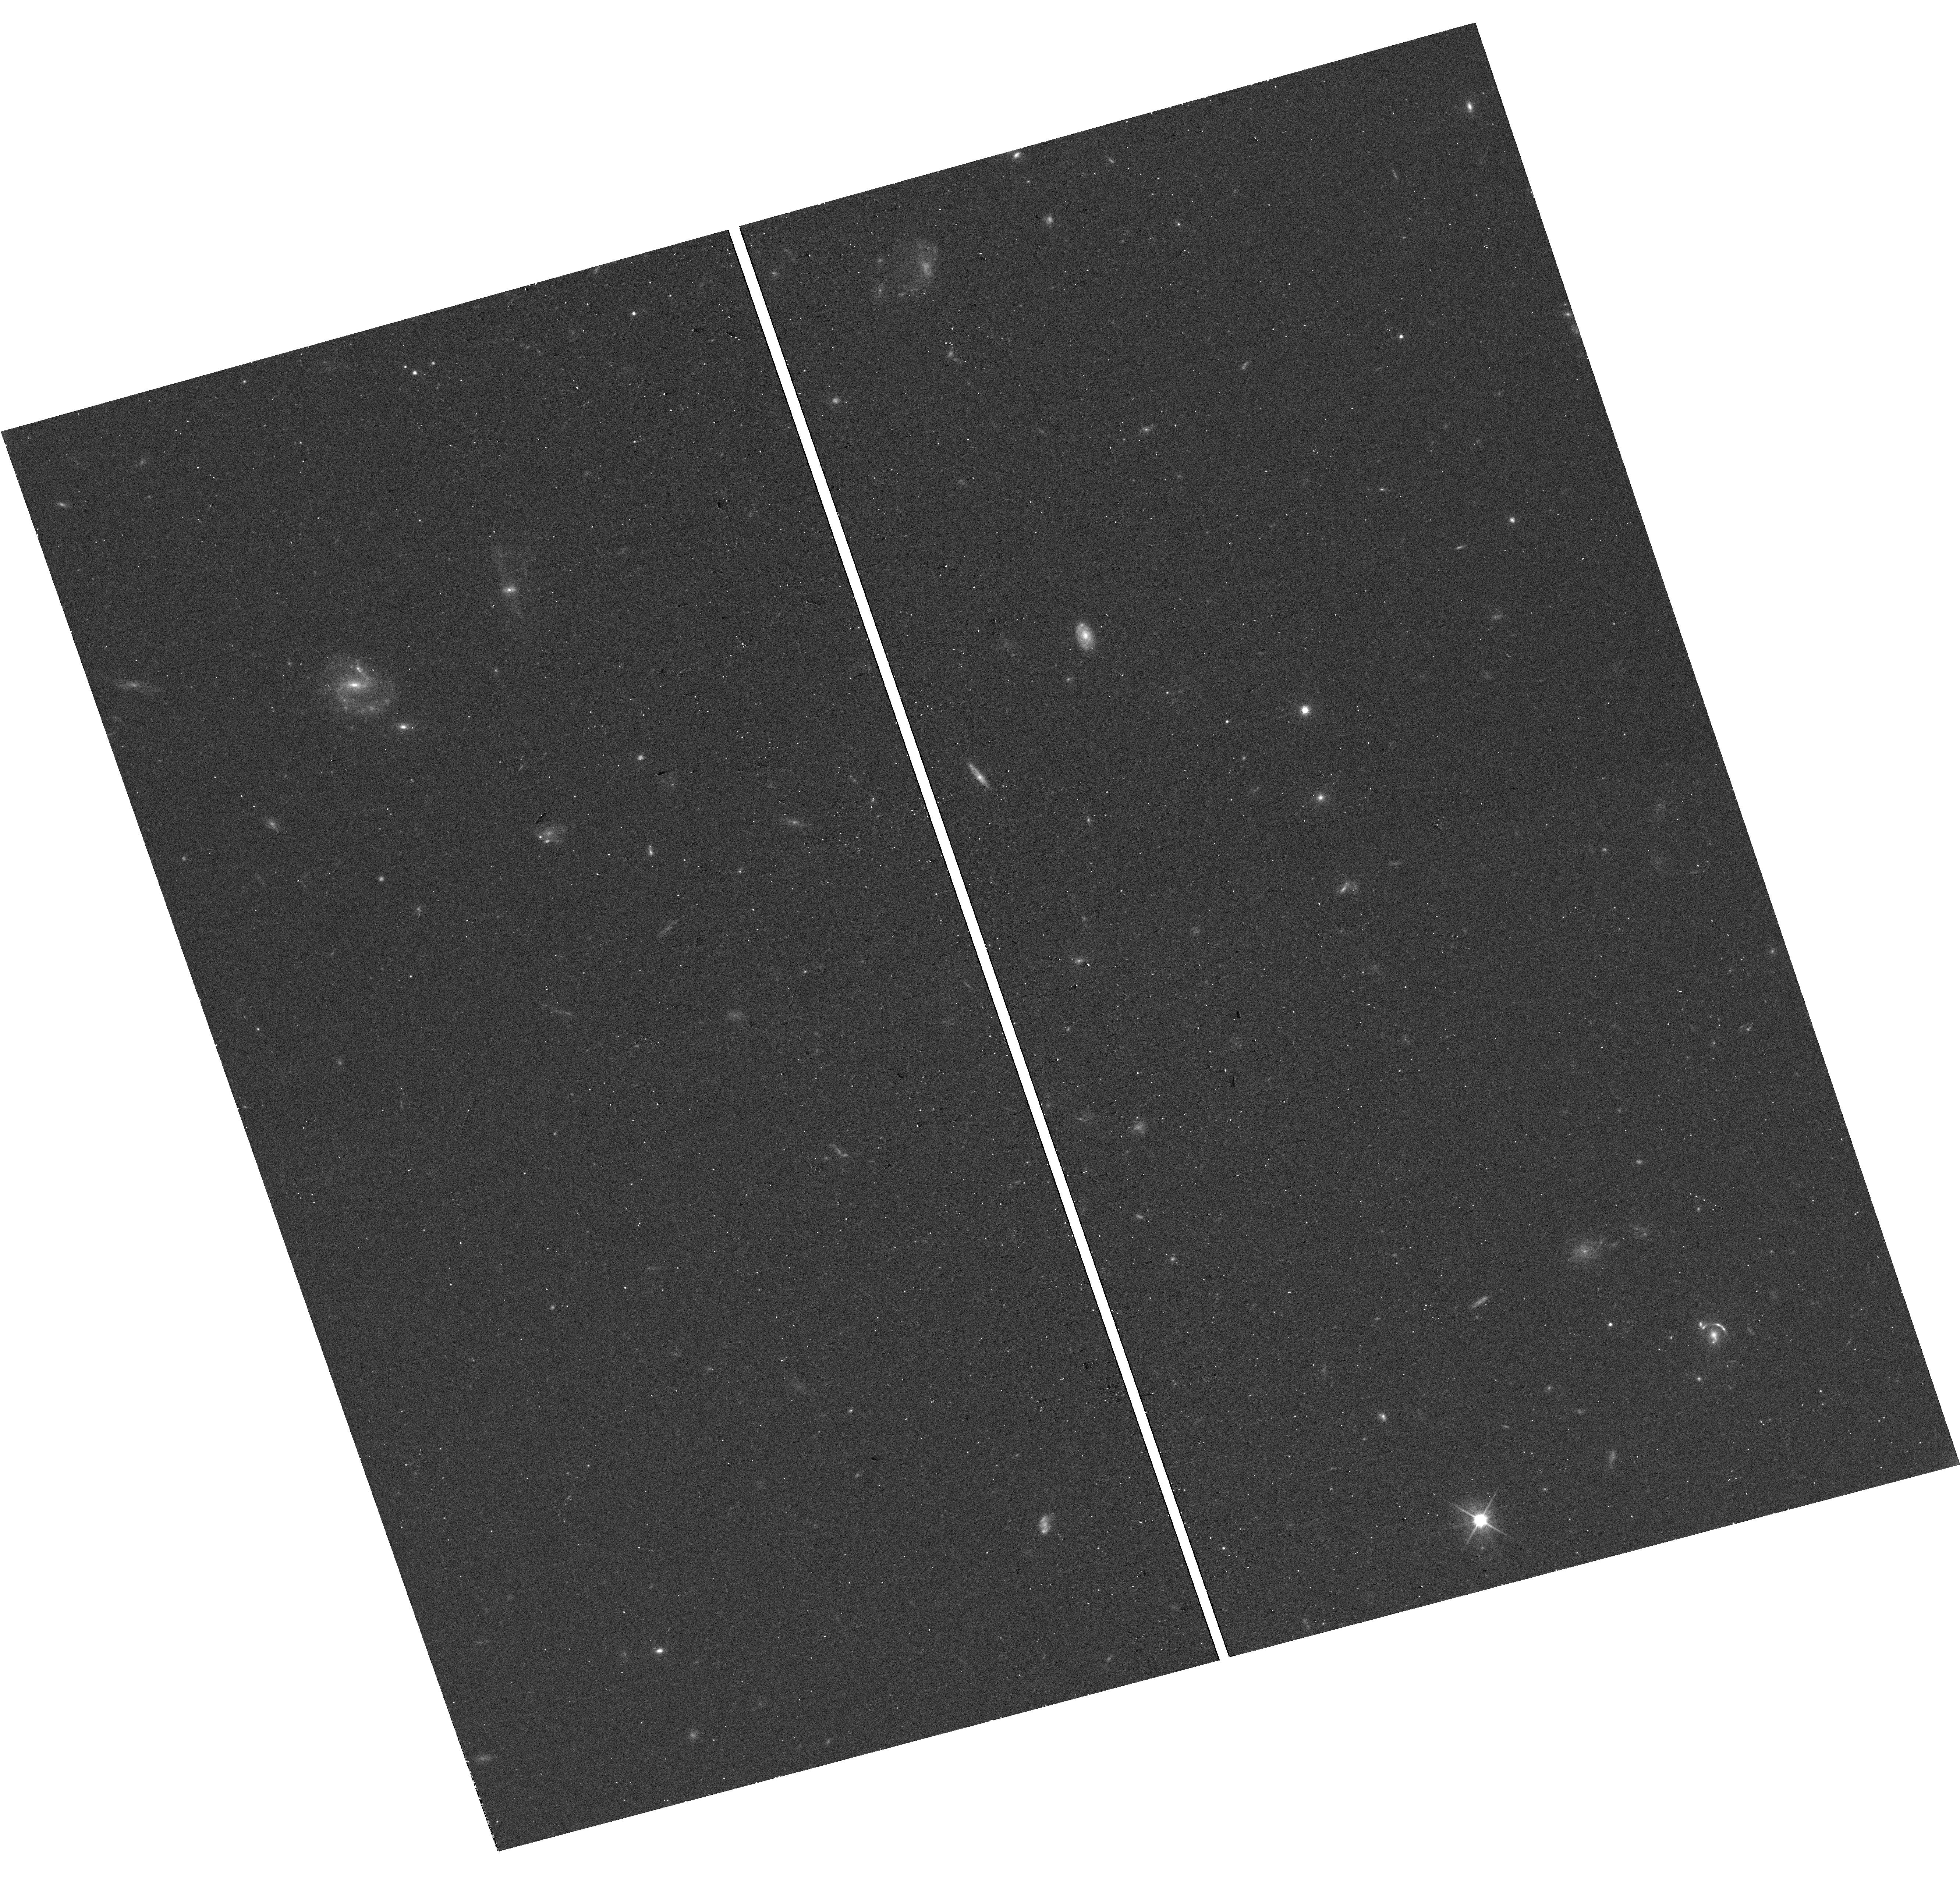
Target: DESI-188.3339+14.1325
Instrument: WFC3/UVIS
Filter: F606W
Exposure: 12 min
Observation ID: hst_18085_72_wfc3_uvis_f606w_ifpi72

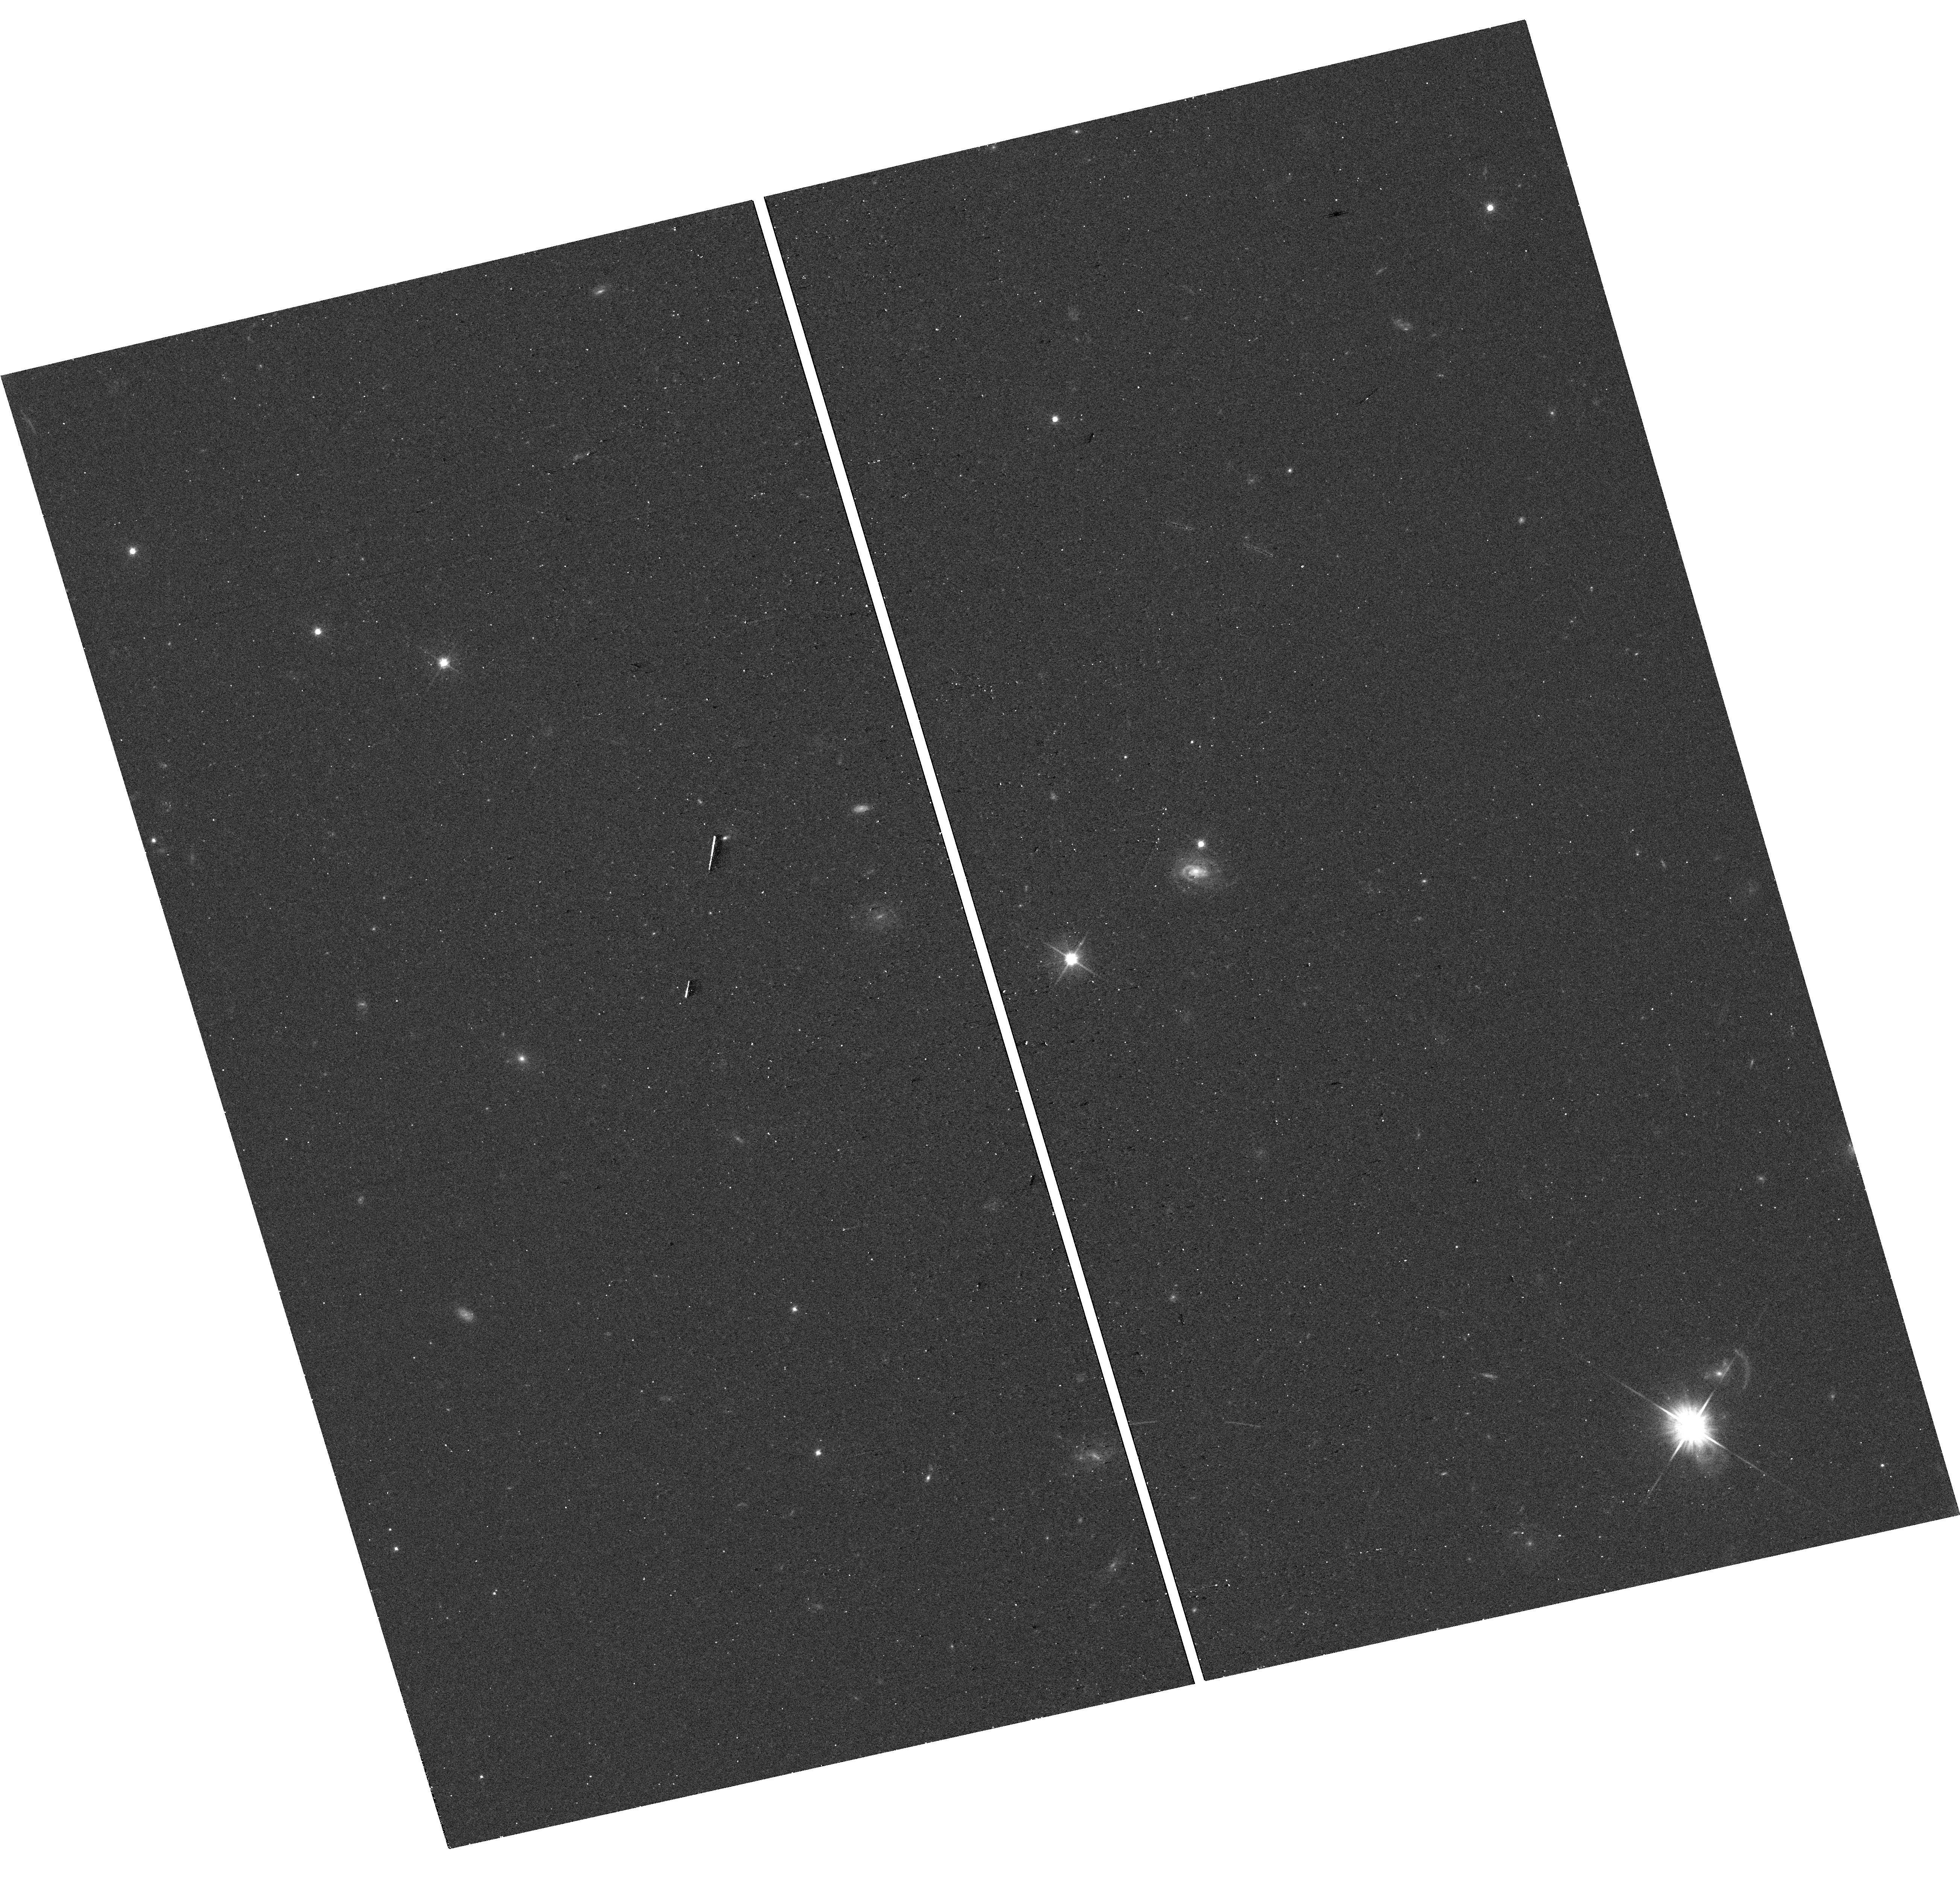
Target: DESI-343.6269-00.5317
Instrument: WFC3/UVIS
Filter: F606W
Exposure: 12 min
Observation ID: hst_18085_b4_wfc3_uvis_f606w_ifpib4

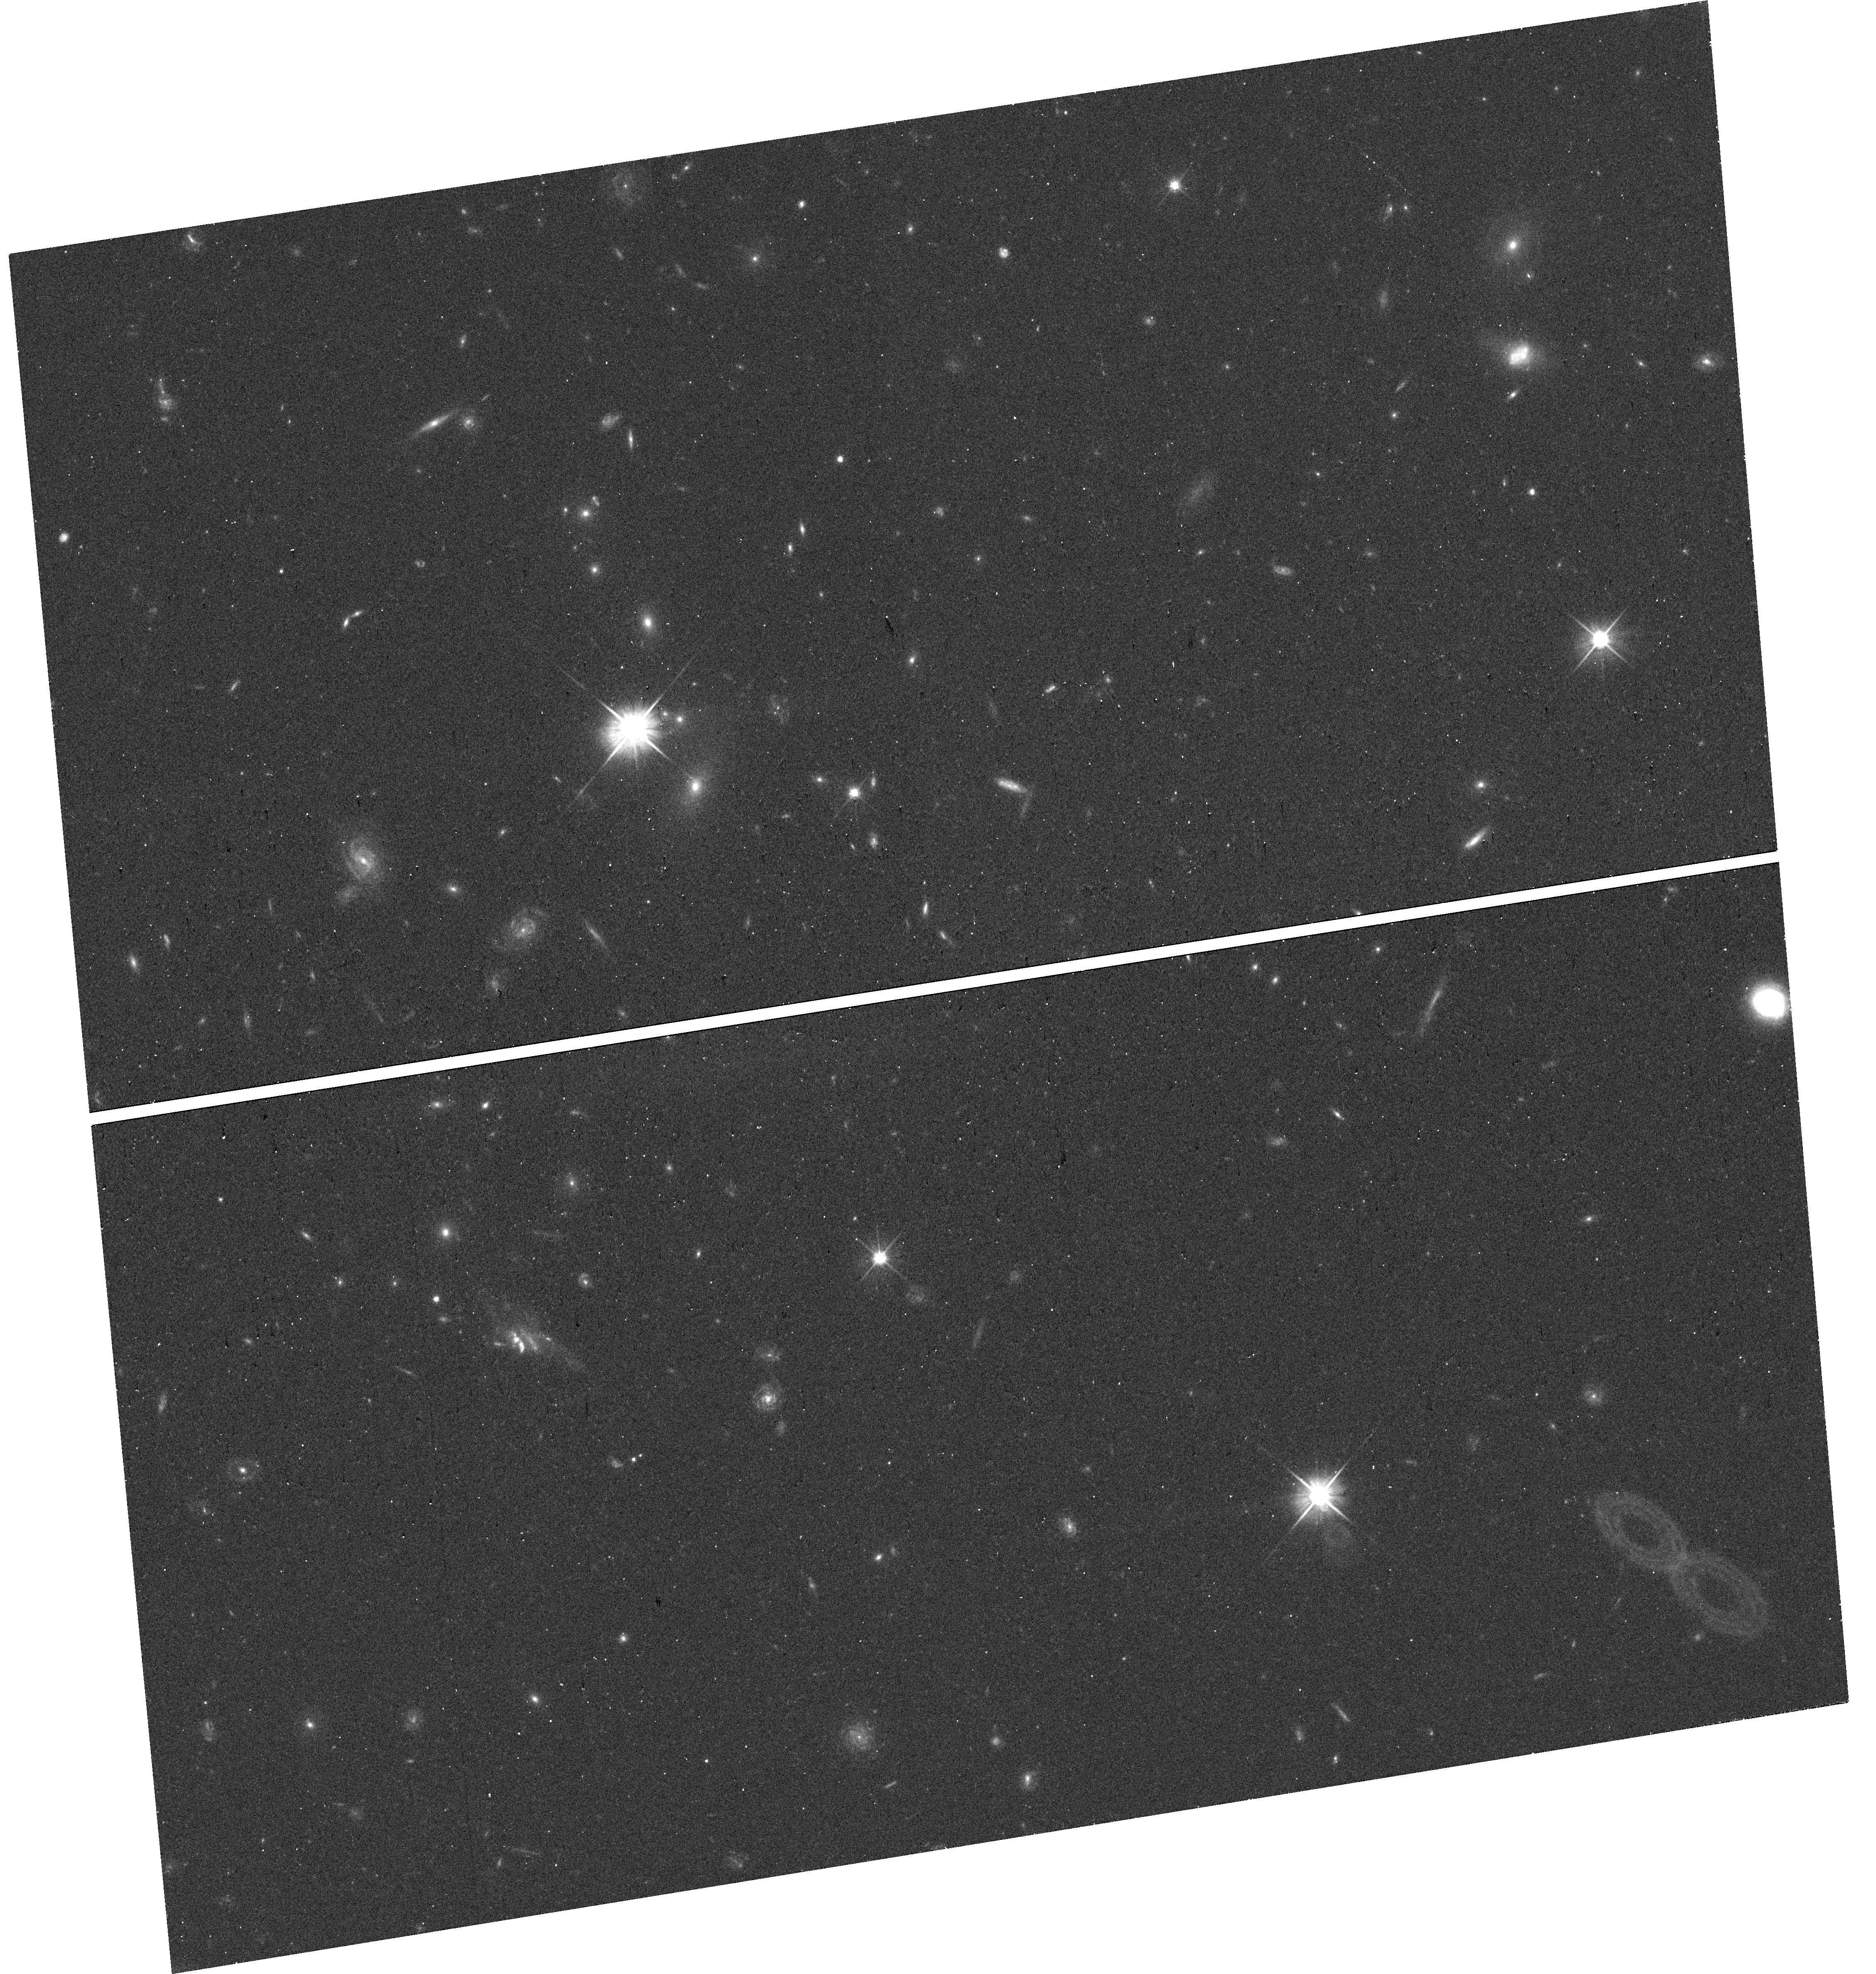
Target: DESI-137.7780+07.3089
Instrument: WFC3/UVIS
Filter: F606W
Exposure: 12 min
Observation ID: hst_18085_46_wfc3_uvis_f606w_ifpi46

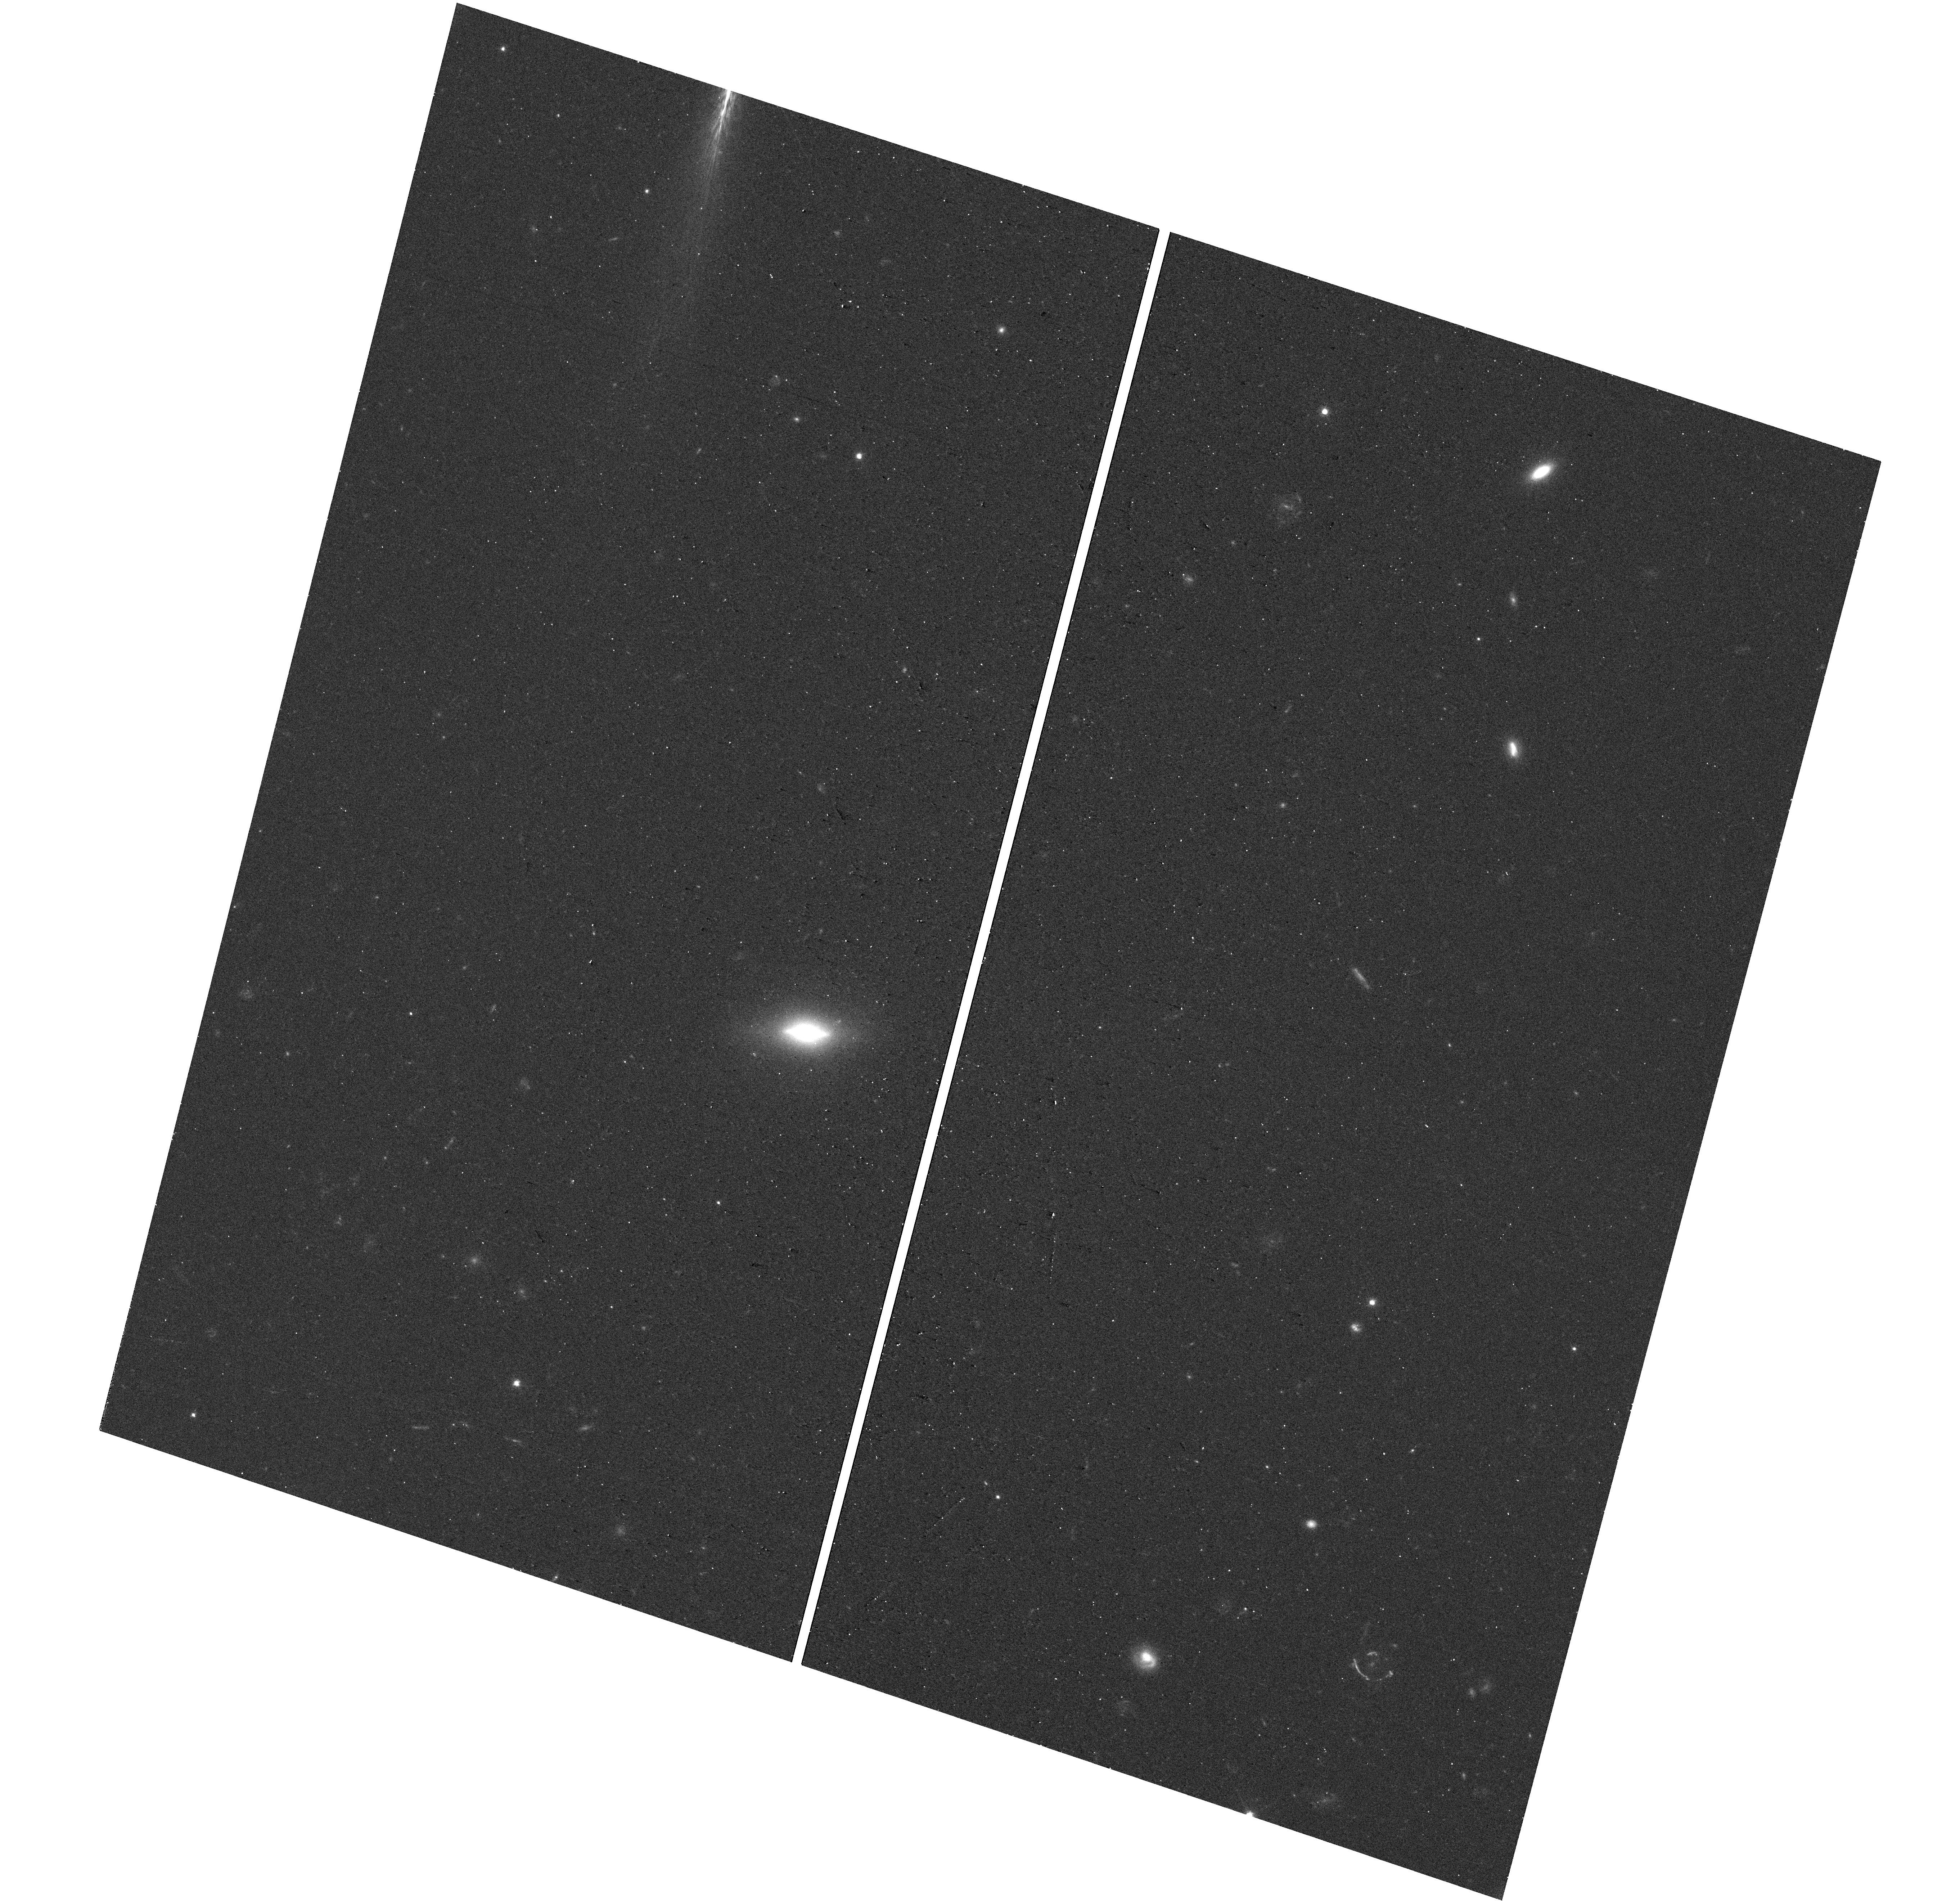
Target: DESI-177.0183+29.4844
Instrument: WFC3/UVIS
Filter: F606W
Exposure: 12 min
Observation ID: hst_18085_67_wfc3_uvis_f606w_ifpi67

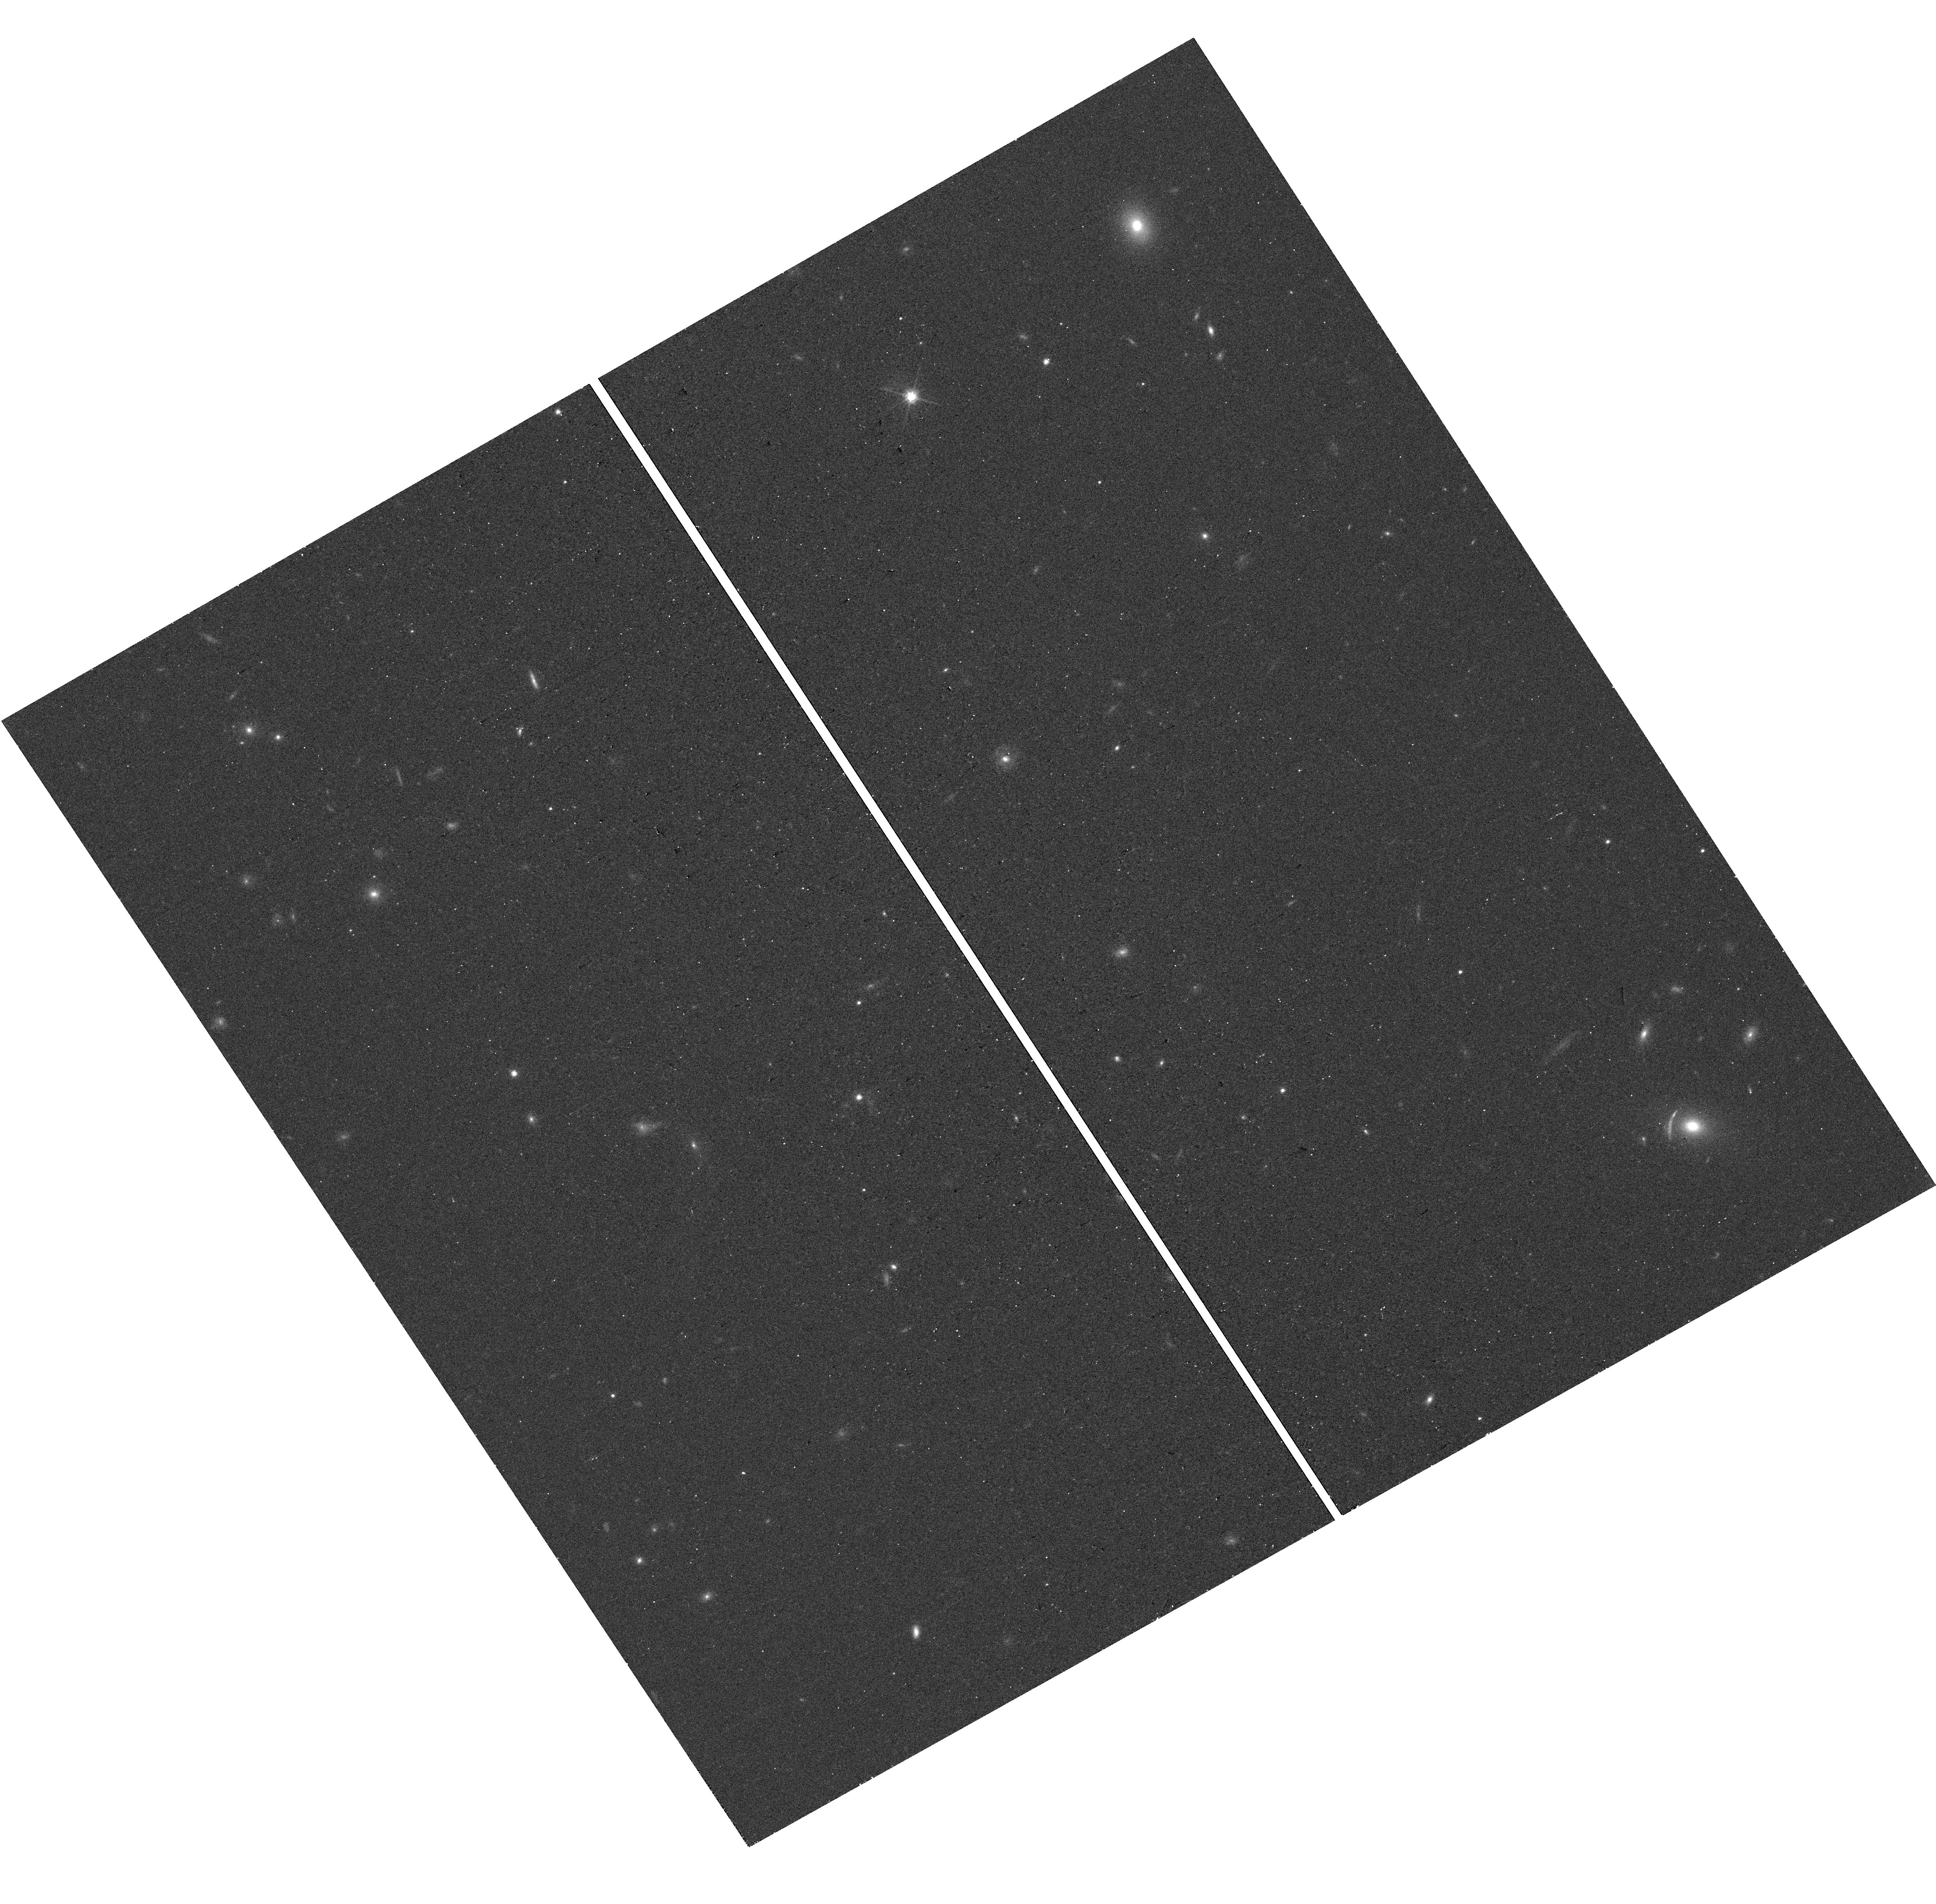
Target: DESI-192.4699+03.1592
Instrument: WFC3/UVIS
Filter: F814W
Exposure: 12 min
Observation ID: hst_18085_73_wfc3_uvis_f814w_ifpi73

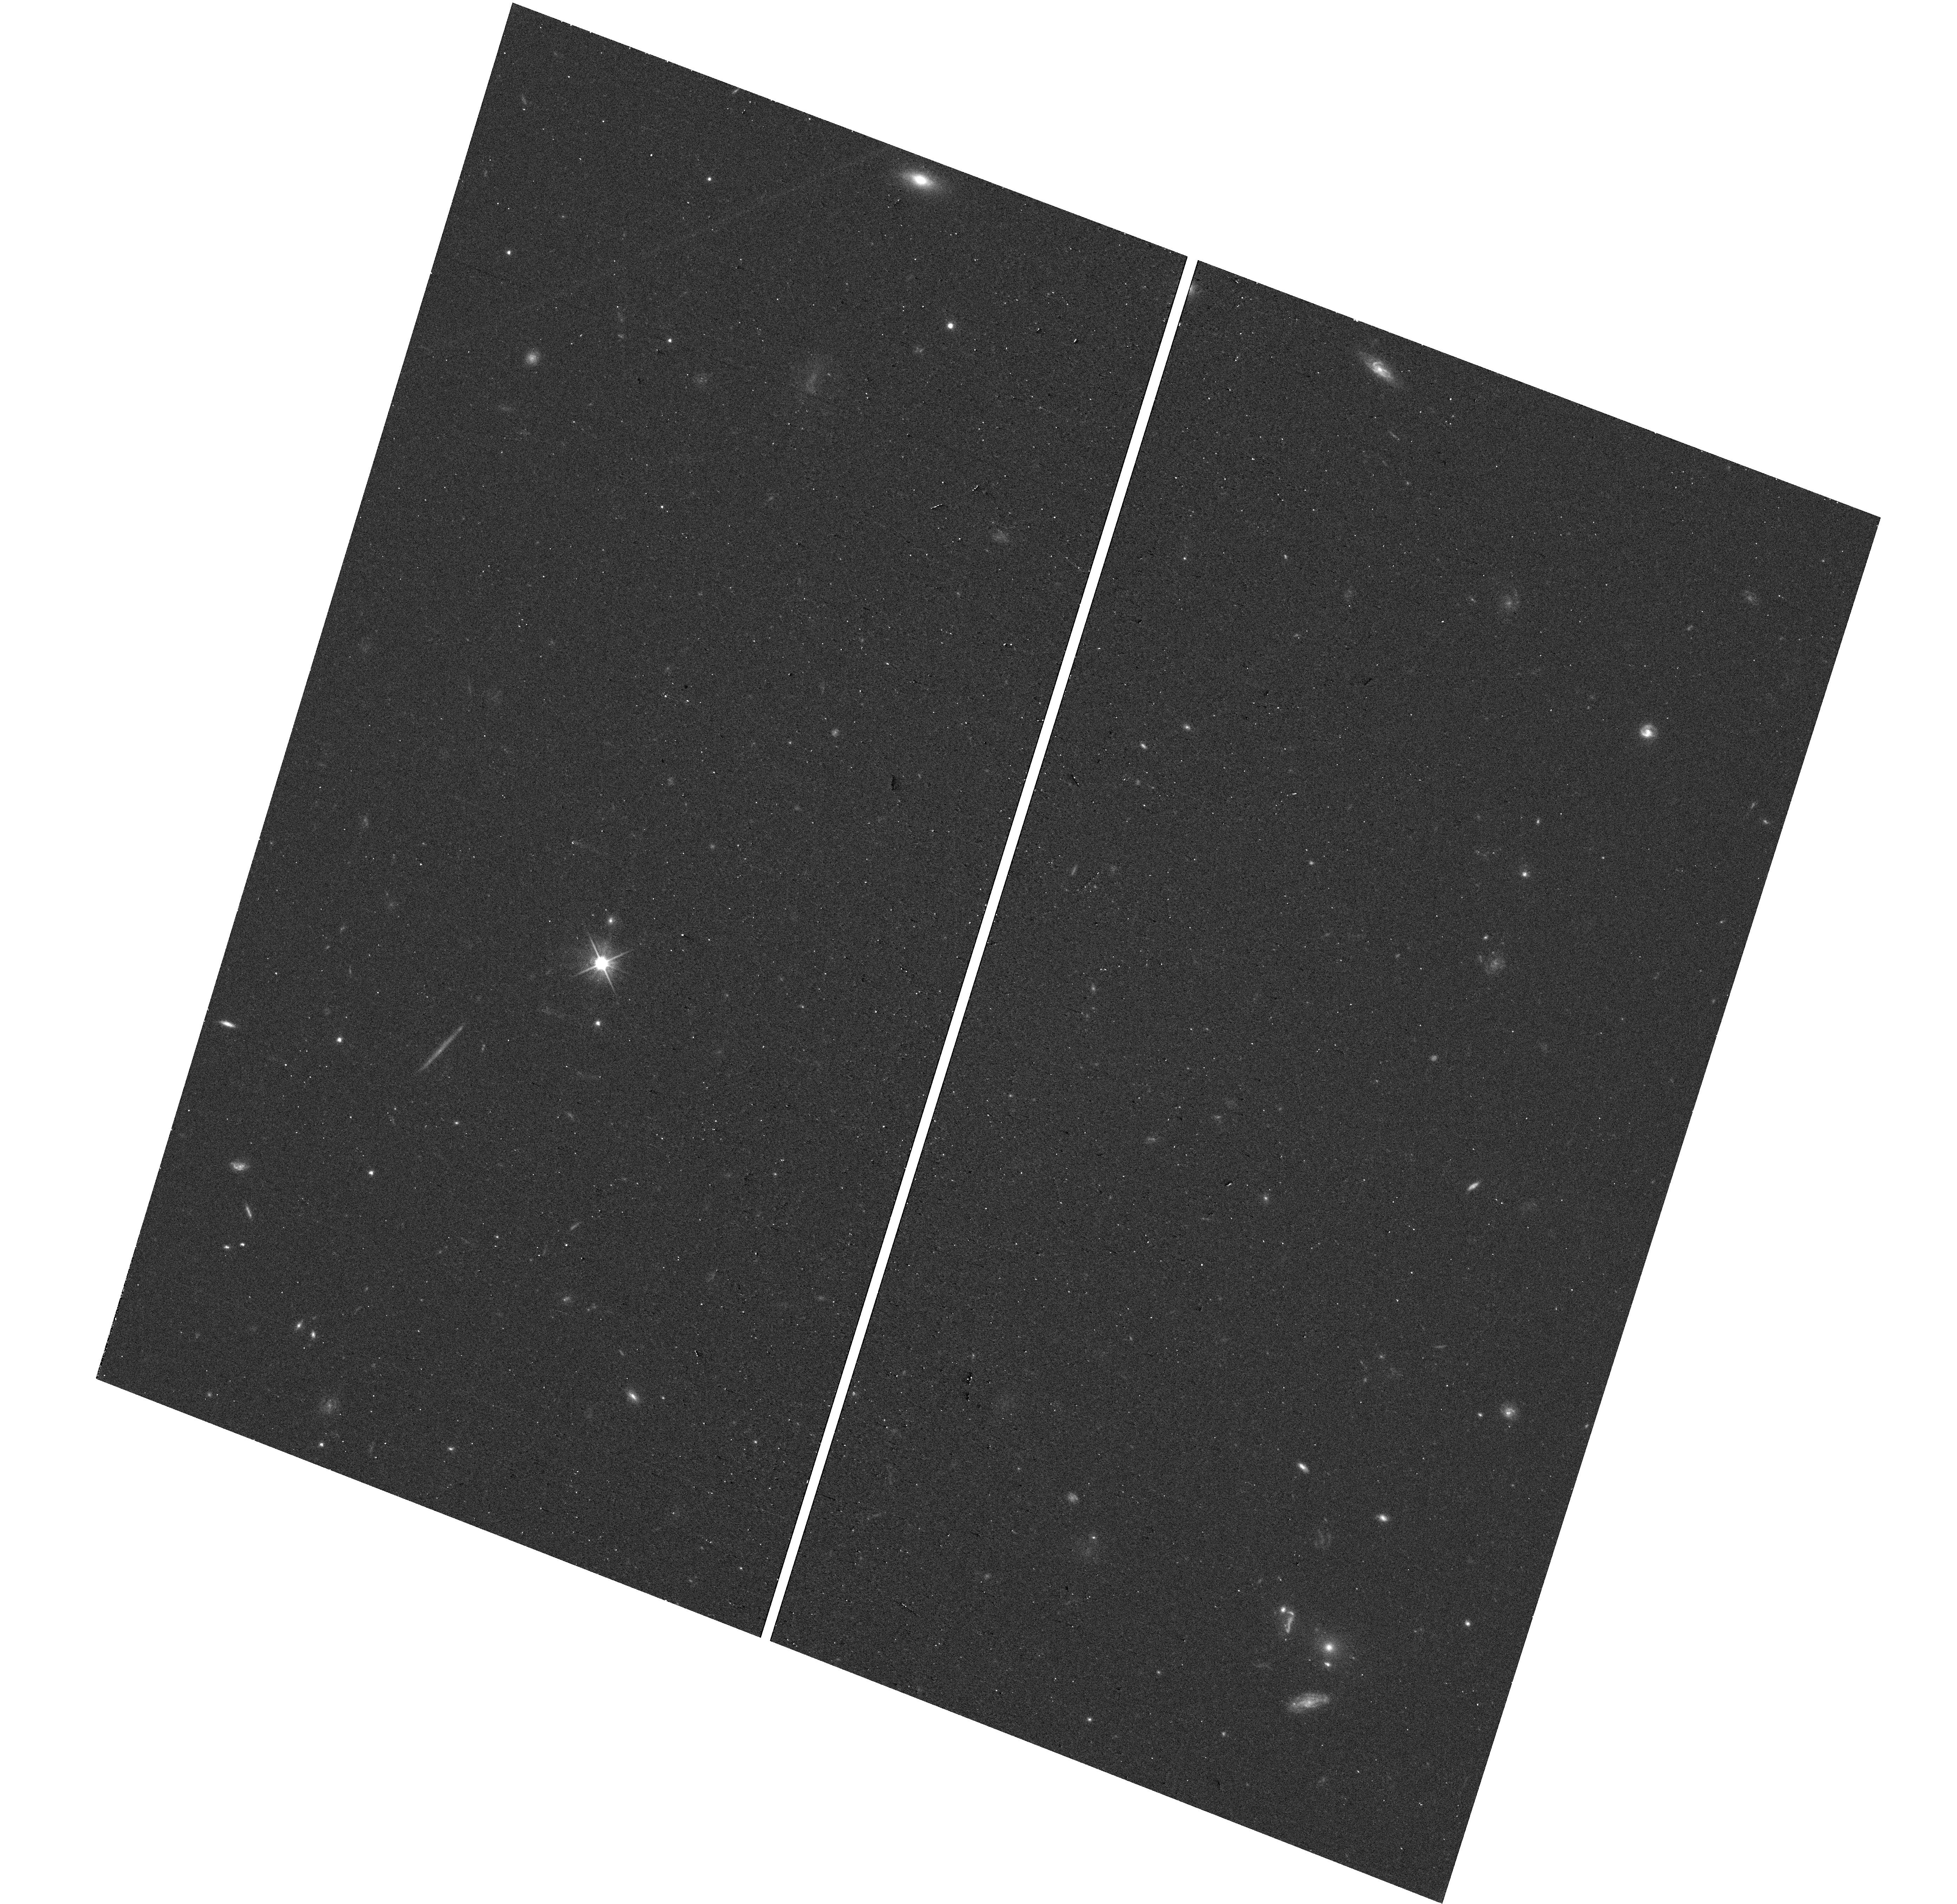
Target: DESI-234.0914+35.6366
Instrument: WFC3/UVIS
Filter: F606W
Exposure: 12 min
Observation ID: hst_18085_g2_wfc3_uvis_f606w_ifpig2

Confirming Spectroscopic Strong Lenses Found in New Discovery Windows from DESI DR1 (PI: Huang, Xiaosheng)

We conducted a novel strong lens search using the Dark Energy Spectroscopic Instrument (DESI) DR1. We matched DESI fibers that are < 3" apart with redshift ratios >1.3, to identify lens candidates with Einstein radii between 0.1" - 3". Visual inspection ensured that our candidates all have secure foreground and background redshifts. This search opens up two new discovery windows: (1) For galaxy-scale strong lenses (GSL), it fills the gap between the single-fiber lens search approach (theta_E <~ 1") and lens searches in large ground-based imaging surveys (theta_E >~ 1.5"). We have identified 119 Grade A and B candidates, for which we expect a confirmation rate of > 90%. (2) It allows us to find systems with very small Einstein radii, down to <~0.1". Comparing our candidates with the DESI DR1 Dwarf Galaxy Catalog led to 53 high quality dwarf galaxy strong lens (DGSL) candidates. To our knowledge, this is the first time a large sample of DGSL candidates have been found. We propose to confirm these 172 candidates with HST. For the DGSLs, we can now determine their masses by lens modeling (as opposed to velocity dispersion, which is challenging to measure beyond the Local Group). This will make it possible to probe beyond the current low end of M_halo ~10^13 M_Sun on the halo mass function, as a way to test CDM. In addition, combining the stellar masses from the Dwarf Galaxy Catalog with mass measurements, we can measure the stellar-to-halo-mass ratio, another powerful test of the CDM. For the GSL candidates in this proposal, when confirmed, we will use them to detect the presence of "dark" (sub)halos, which is predicted to exist in abundance by the CDM.